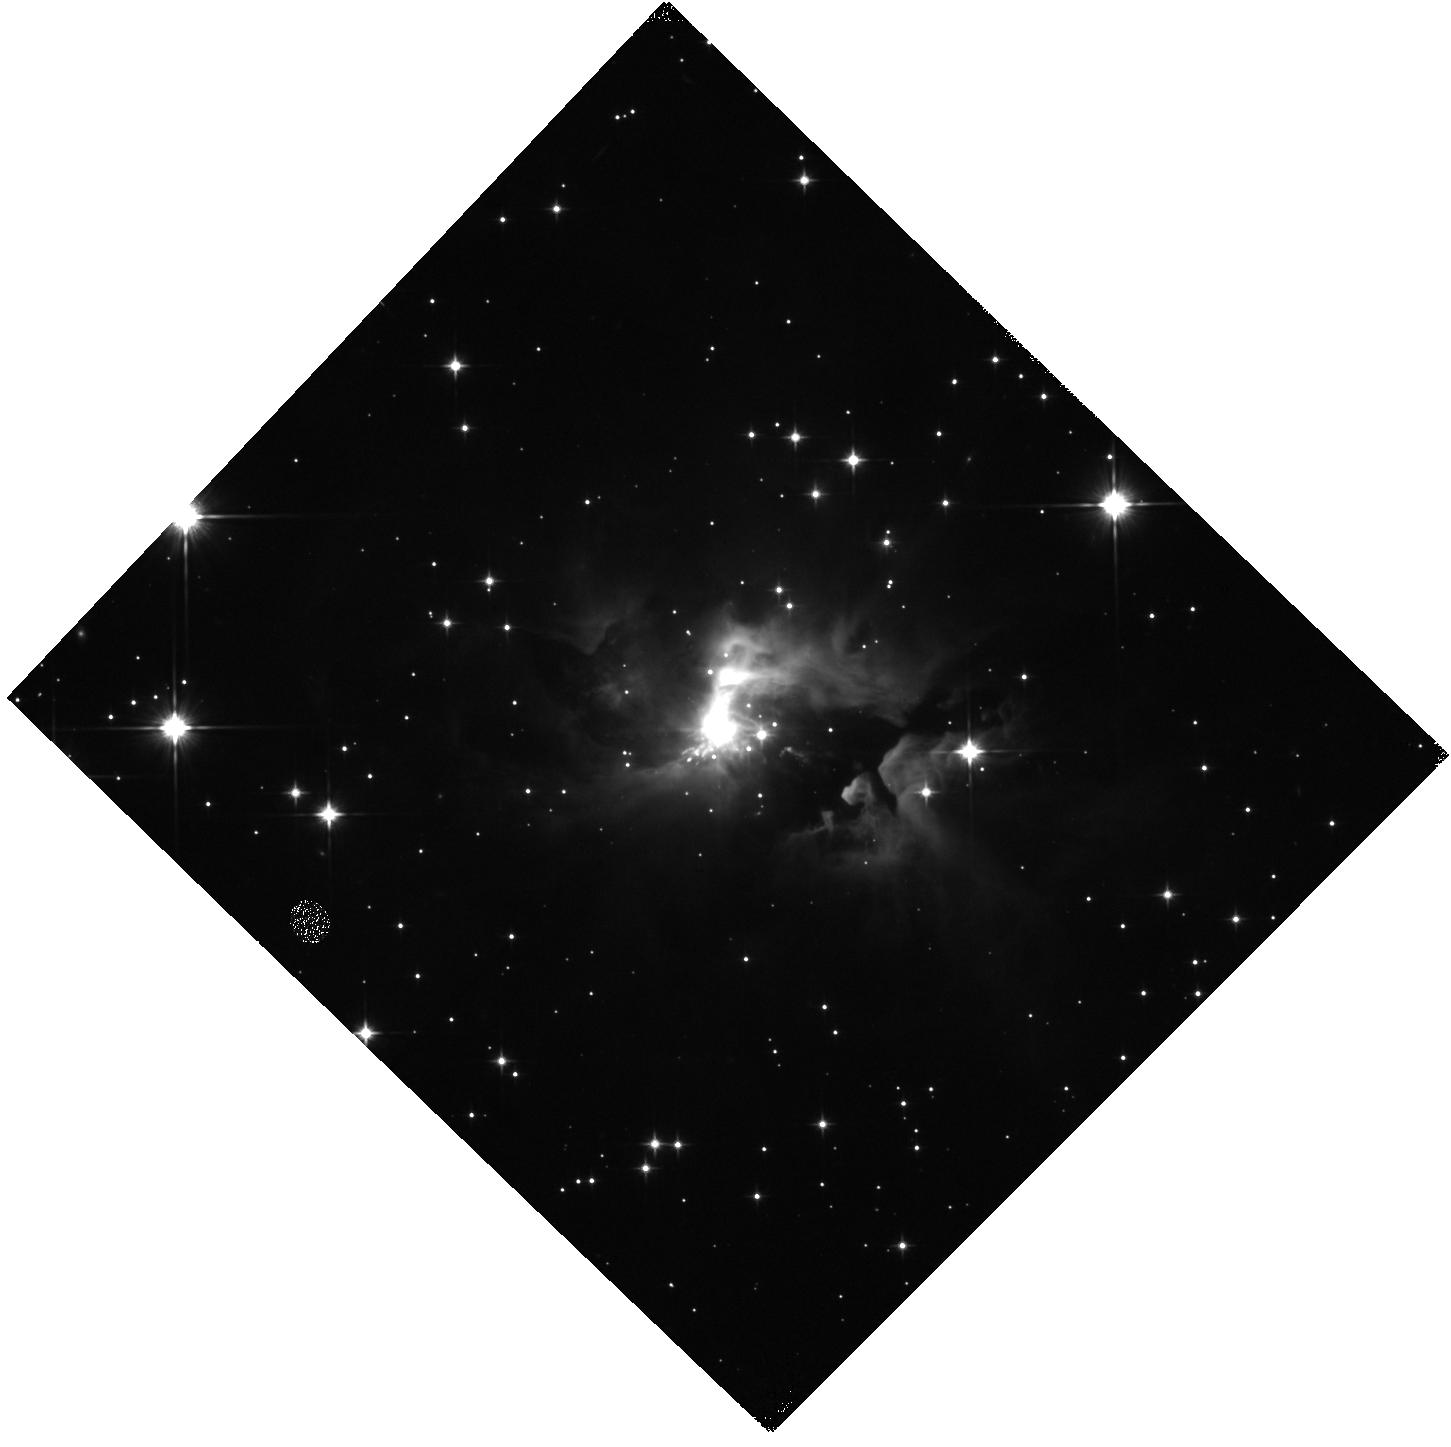
Target: IRAS05506+2414. Instrument: WFC3/IR. Filter: F110W. Exposure: 7 min. Observation ID: hst_16232_04_wfc3_ir_f110w_ieev04

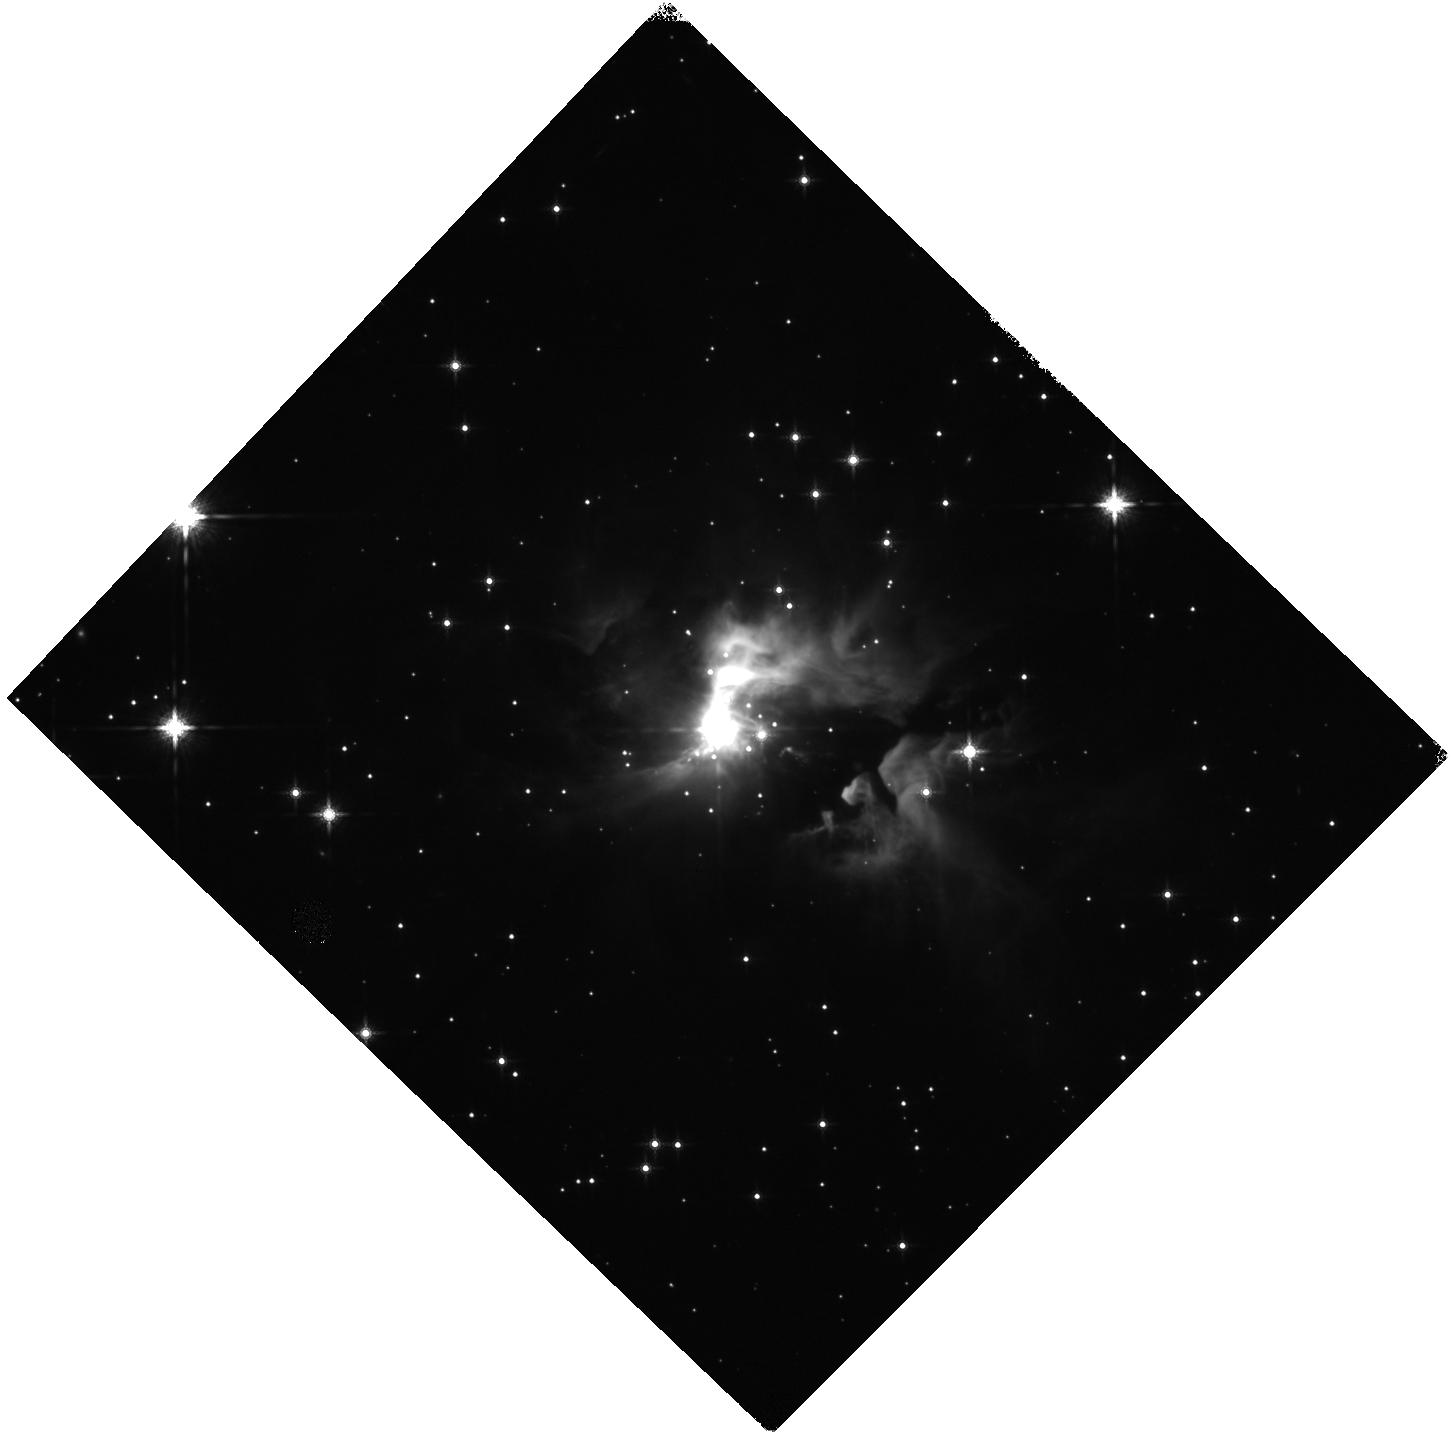
Target: IRAS05506+2414. Instrument: WFC3/IR. Filter: F160W. Exposure: 7 min. Observation ID: hst_16232_04_wfc3_ir_f160w_ieev04

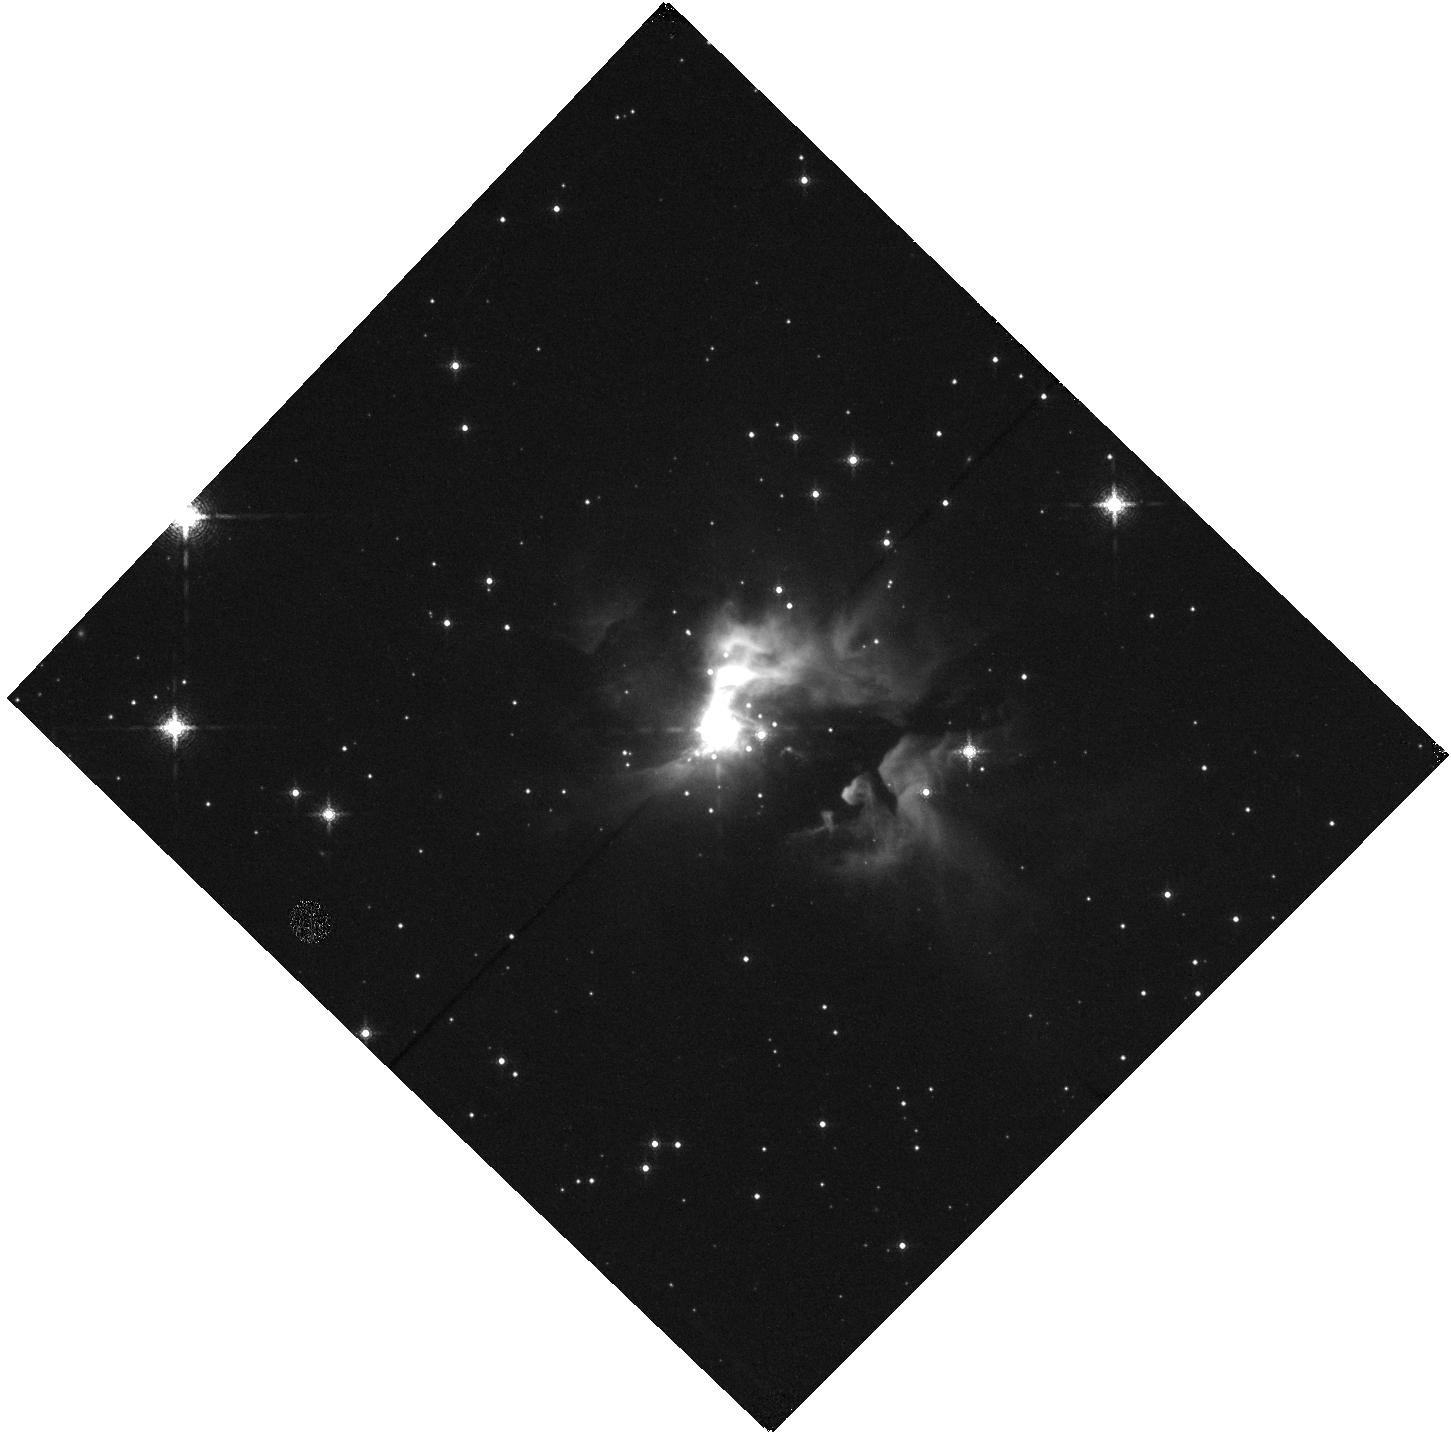
Target: IRAS05506+2414. Instrument: WFC3/IR. Filter: F167N. Exposure: 13 min. Observation ID: hst_16232_04_wfc3_ir_f167n_ieev04

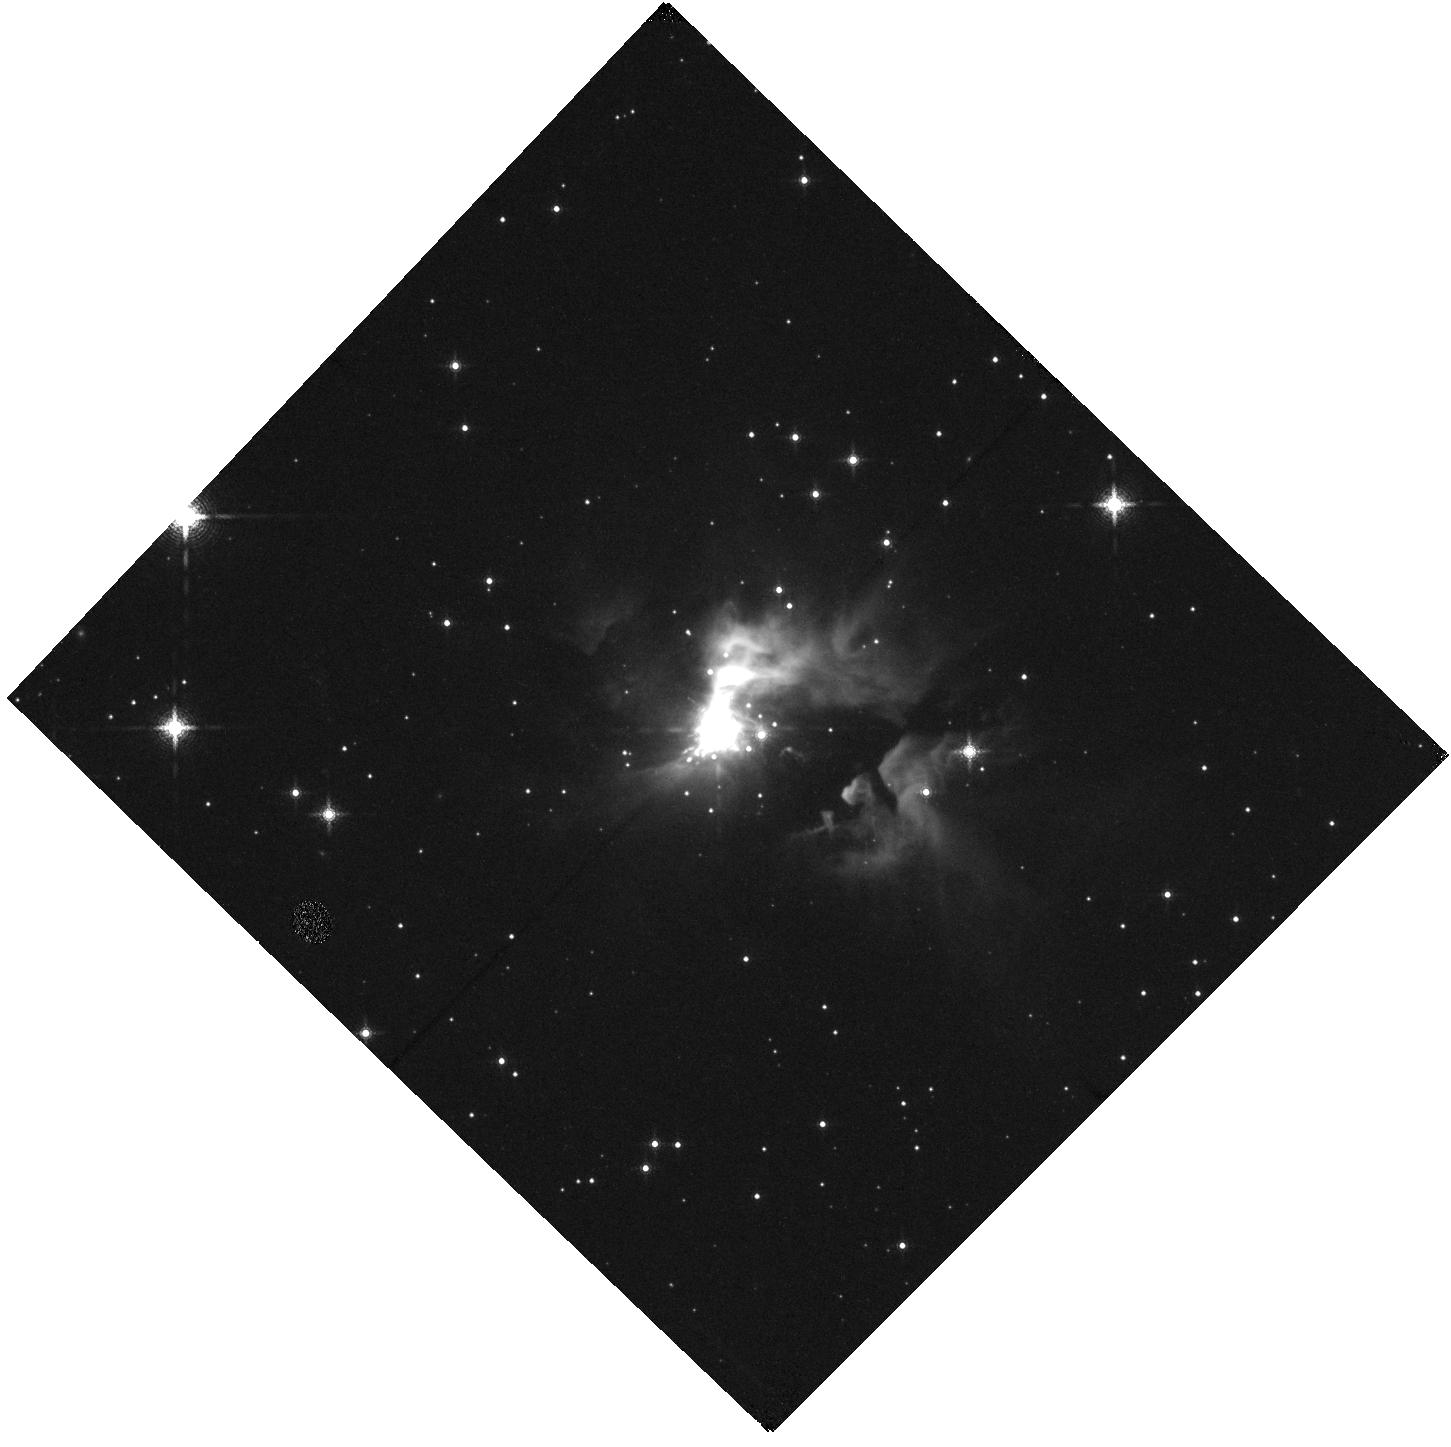
Target: IRAS05506+2414. Instrument: WFC3/IR. Filter: F164N. Exposure: 13 min. Observation ID: hst_16232_04_wfc3_ir_f164n_ieev04

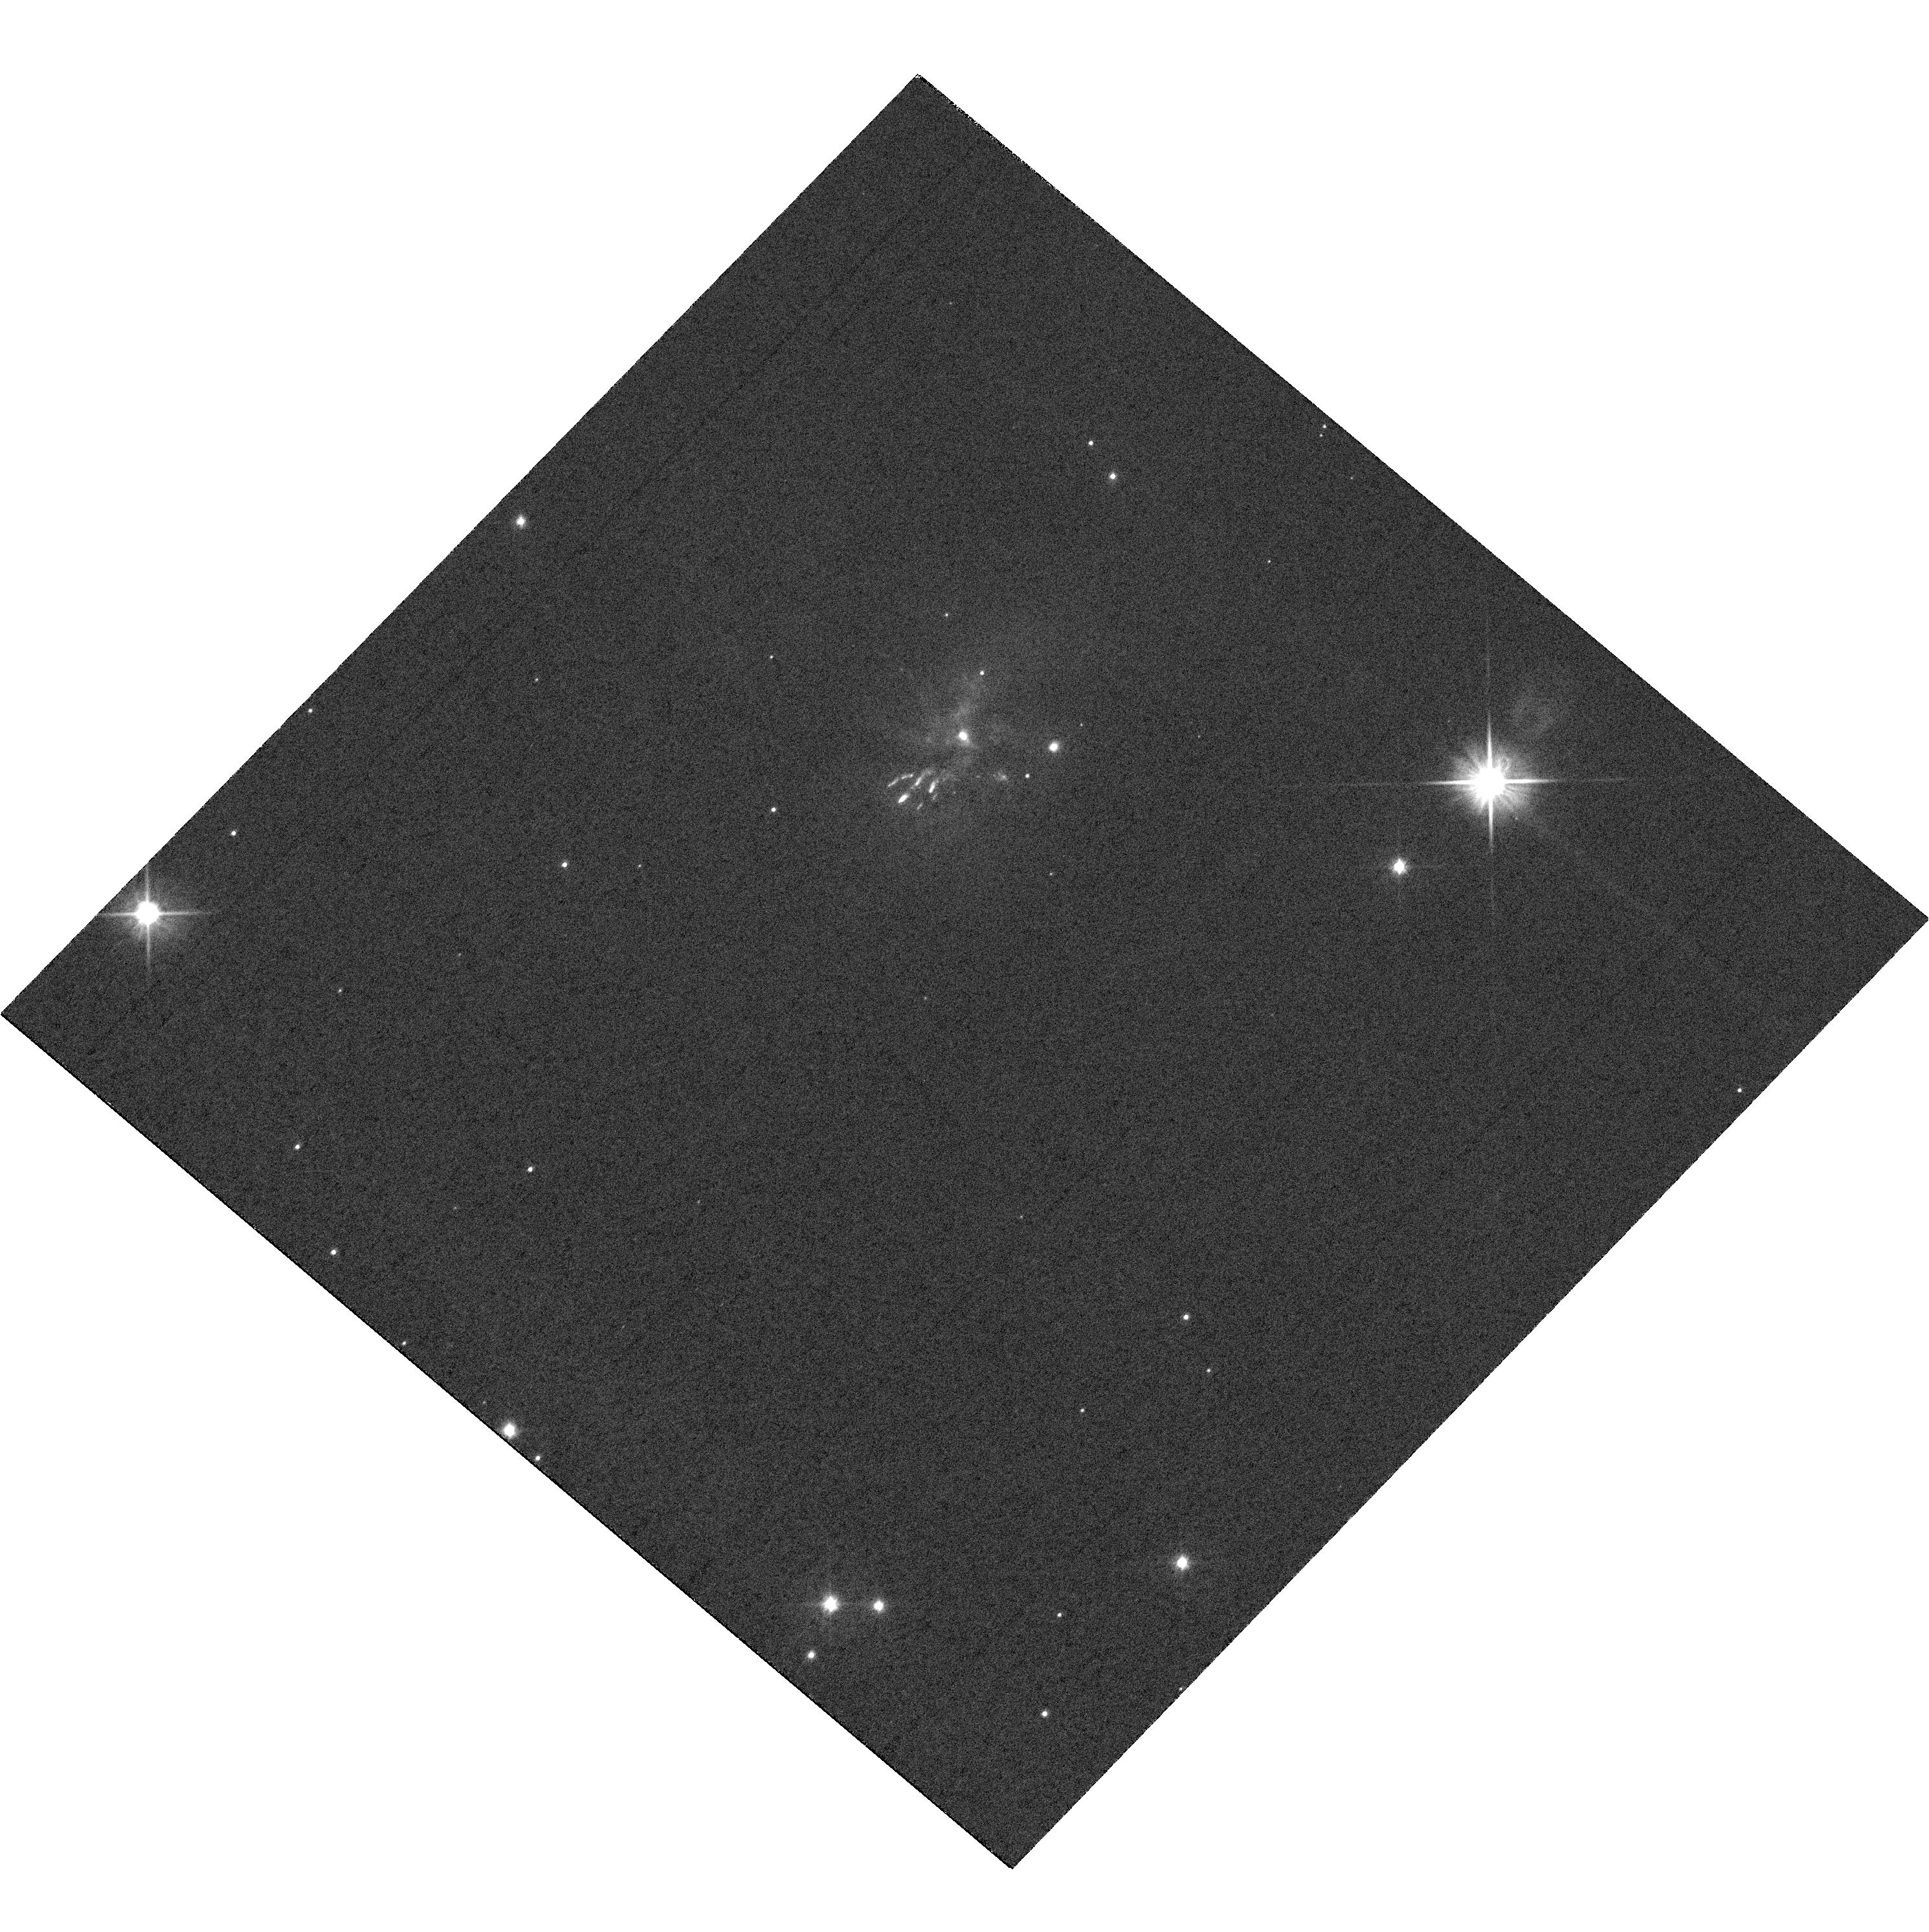
Target: IRAS05506+2414. Instrument: WFC3/UVIS. Filter: F606W. Exposure: 15 min. Observation ID: hst_16232_04_wfc3_uvis_f606w_ieev04

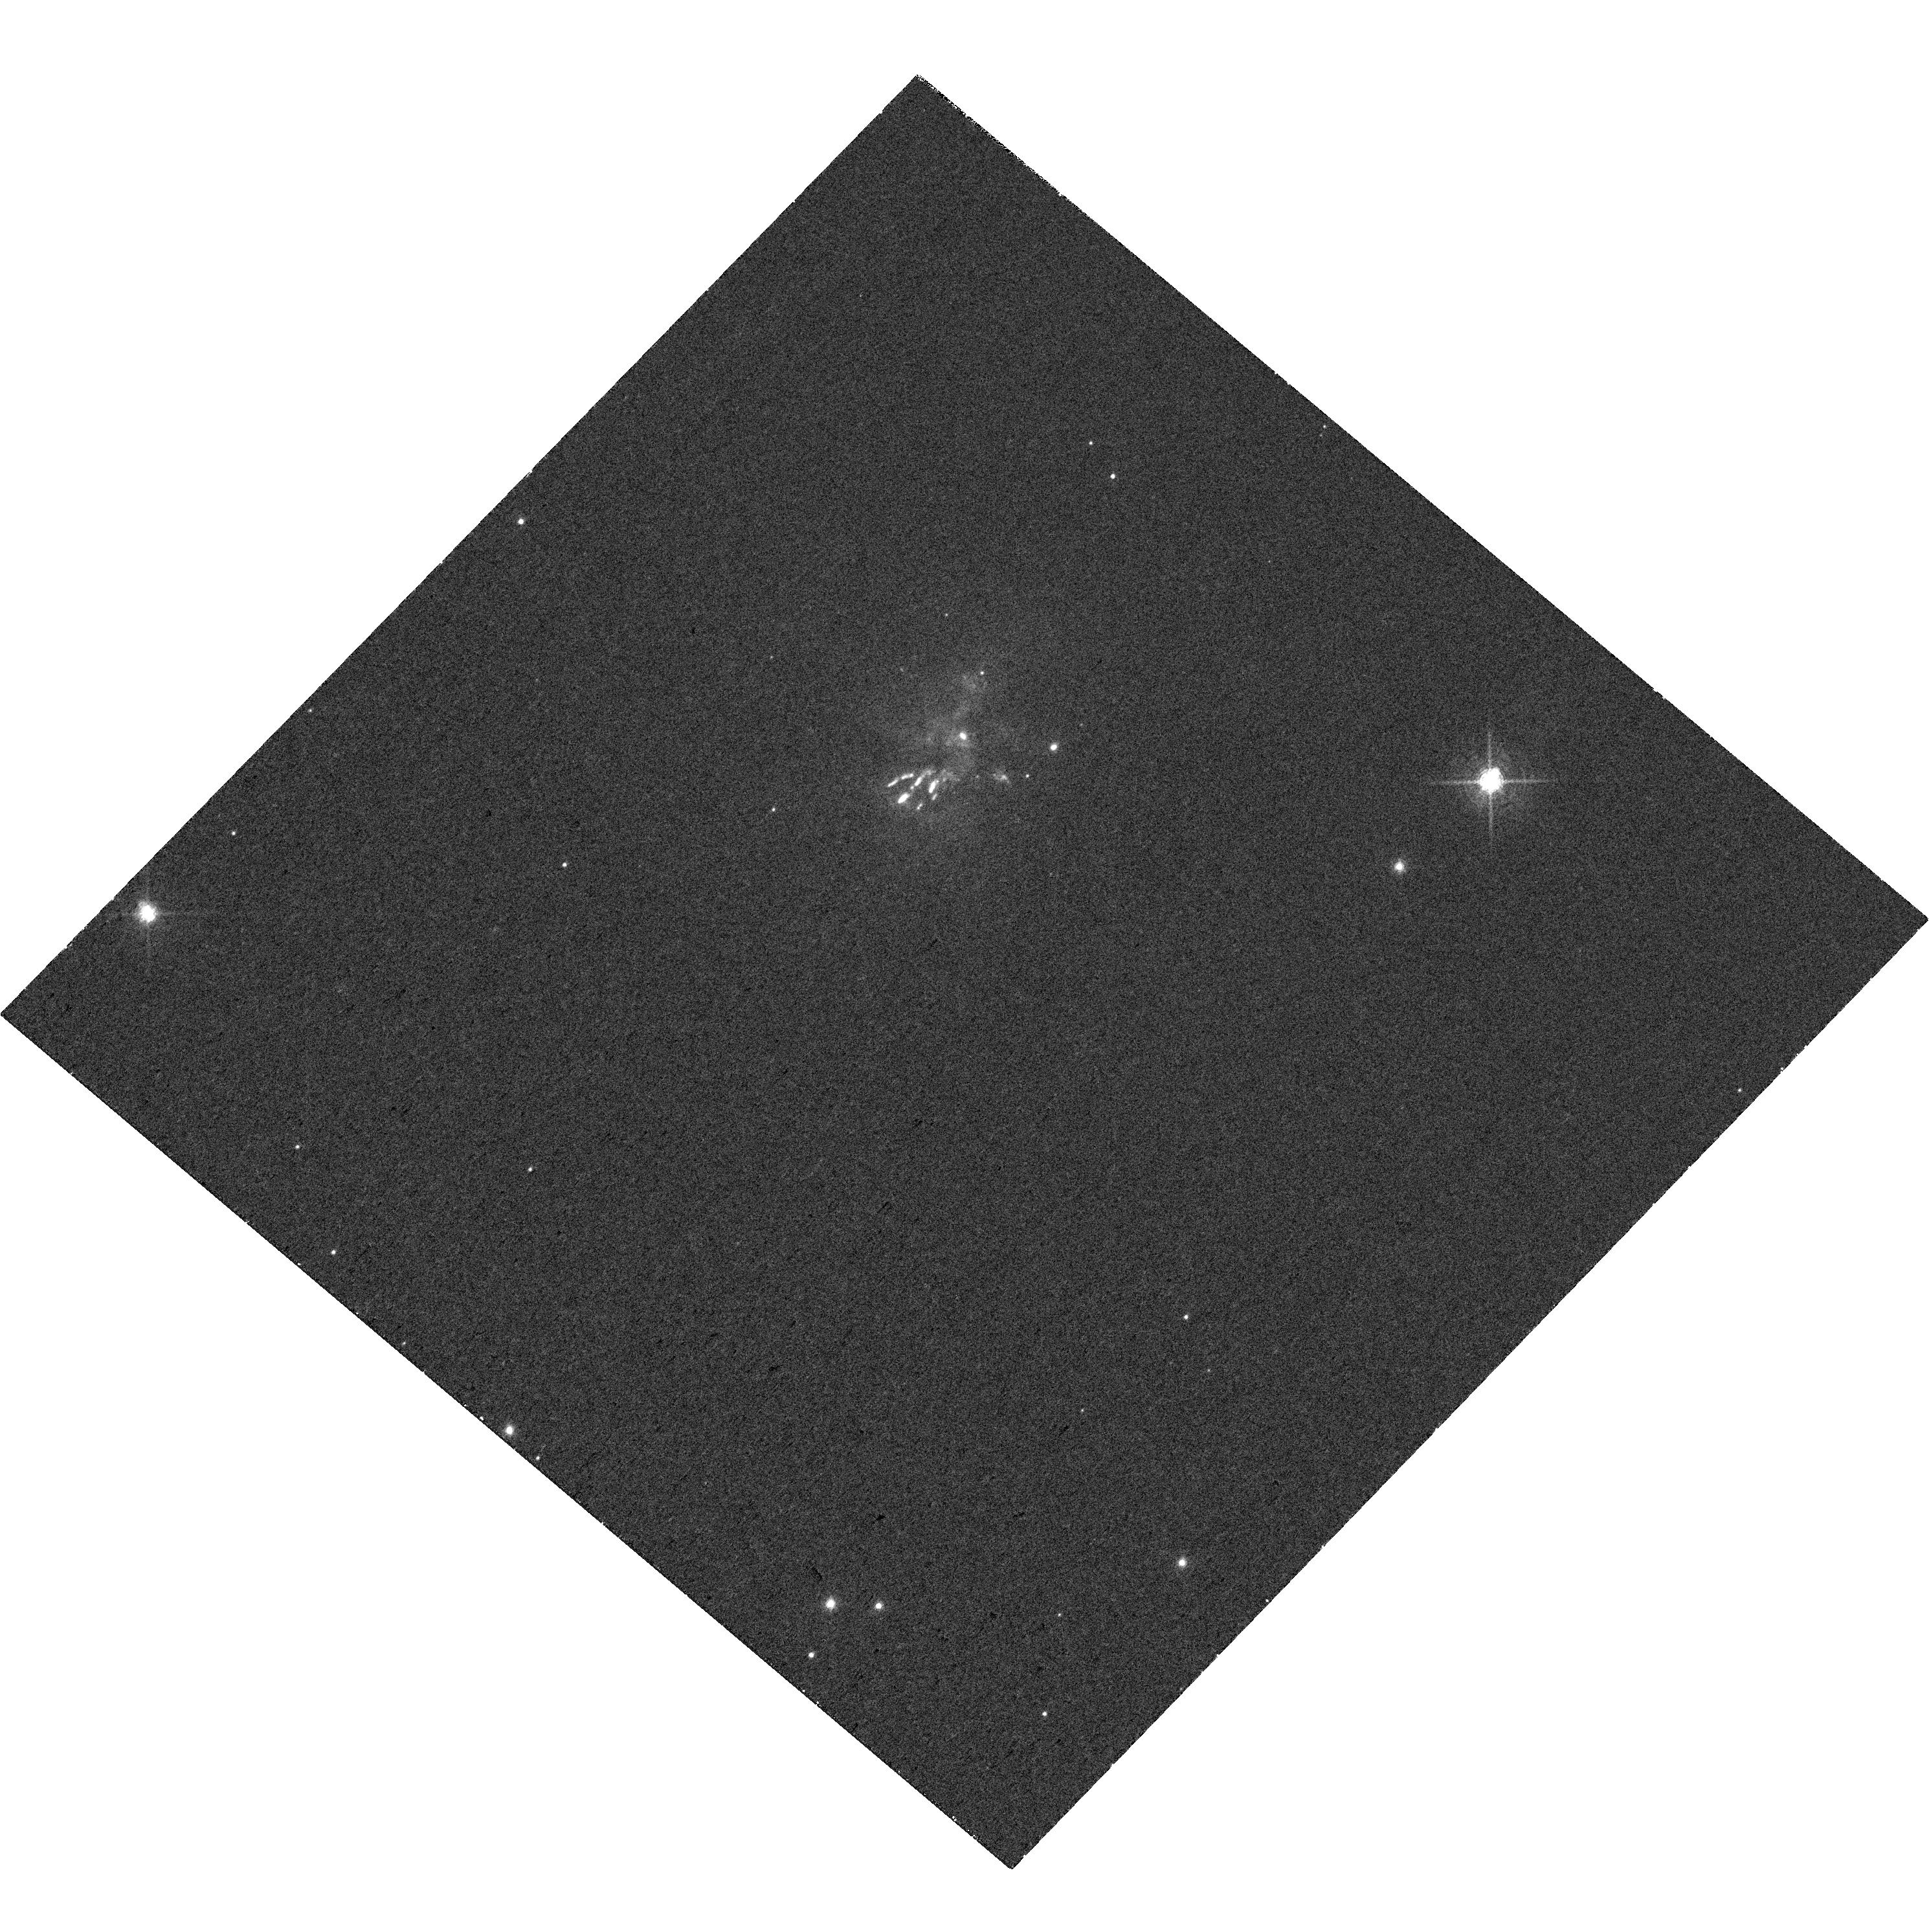
Target: IRAS05506+2414. Instrument: WFC3/UVIS. Filter: F657N. Exposure: 33 min. Observation ID: hst_16232_04_wfc3_uvis_f657n_ieev04

Investigating The Interstellar Bullet Engine IRAS05506+2414 (PI: Sahai, Raghvendra)

An exciting development in the understanding of the early evolutionary stages of massive stars, based on a new study of the Orion BN/KL region, is that the disruption of a massive young stellar system can lead to an explosive event producing a wide-angle outflow - an entirely different phenomenon from the classical bipolar flows driven by YSO accretion disks. We have discovered an object, IRAS05506+2414, which may be the 2nd clear-cut example of this phenomenon. Our HST optical and near-IR images show a fan-like spray of high-velocity (up to 350 km/s) elongated knots which appear to emanate from a bright compact central source; we find that the physical properties (opening angle, outflow speeds, knot masses, Herbig-Haro-object like optical line emission) of the IRAS05506 wide-angle outflow are very similar to those seen in Orion. We propose to determine IRAS05506's distance from a measurement of the knot proper motions using WFC3 to obtain a 2nd epoch F606W image. Only then will we be able to robustly constrain the central star's luminosity and mass and the dynamical time-scale, mass, velocity, and kinetic energy distributions of its outflows -- needed to test possible mechanisms for the explosive disintegration model for such sources. Deep emission-line imaging with WFC3 will be used to probe the full size and structure of the bullet spray. We will use STIS to confirm the presence of a second outflow engine in IRAS05506: an intriguing linear feature that looks like a classical YSO collimated jet can be seen emanating from the central source, but only a long-slit spectrum of the line emission with sufficient angular resolution can confirm it to be a high-velocity jet.